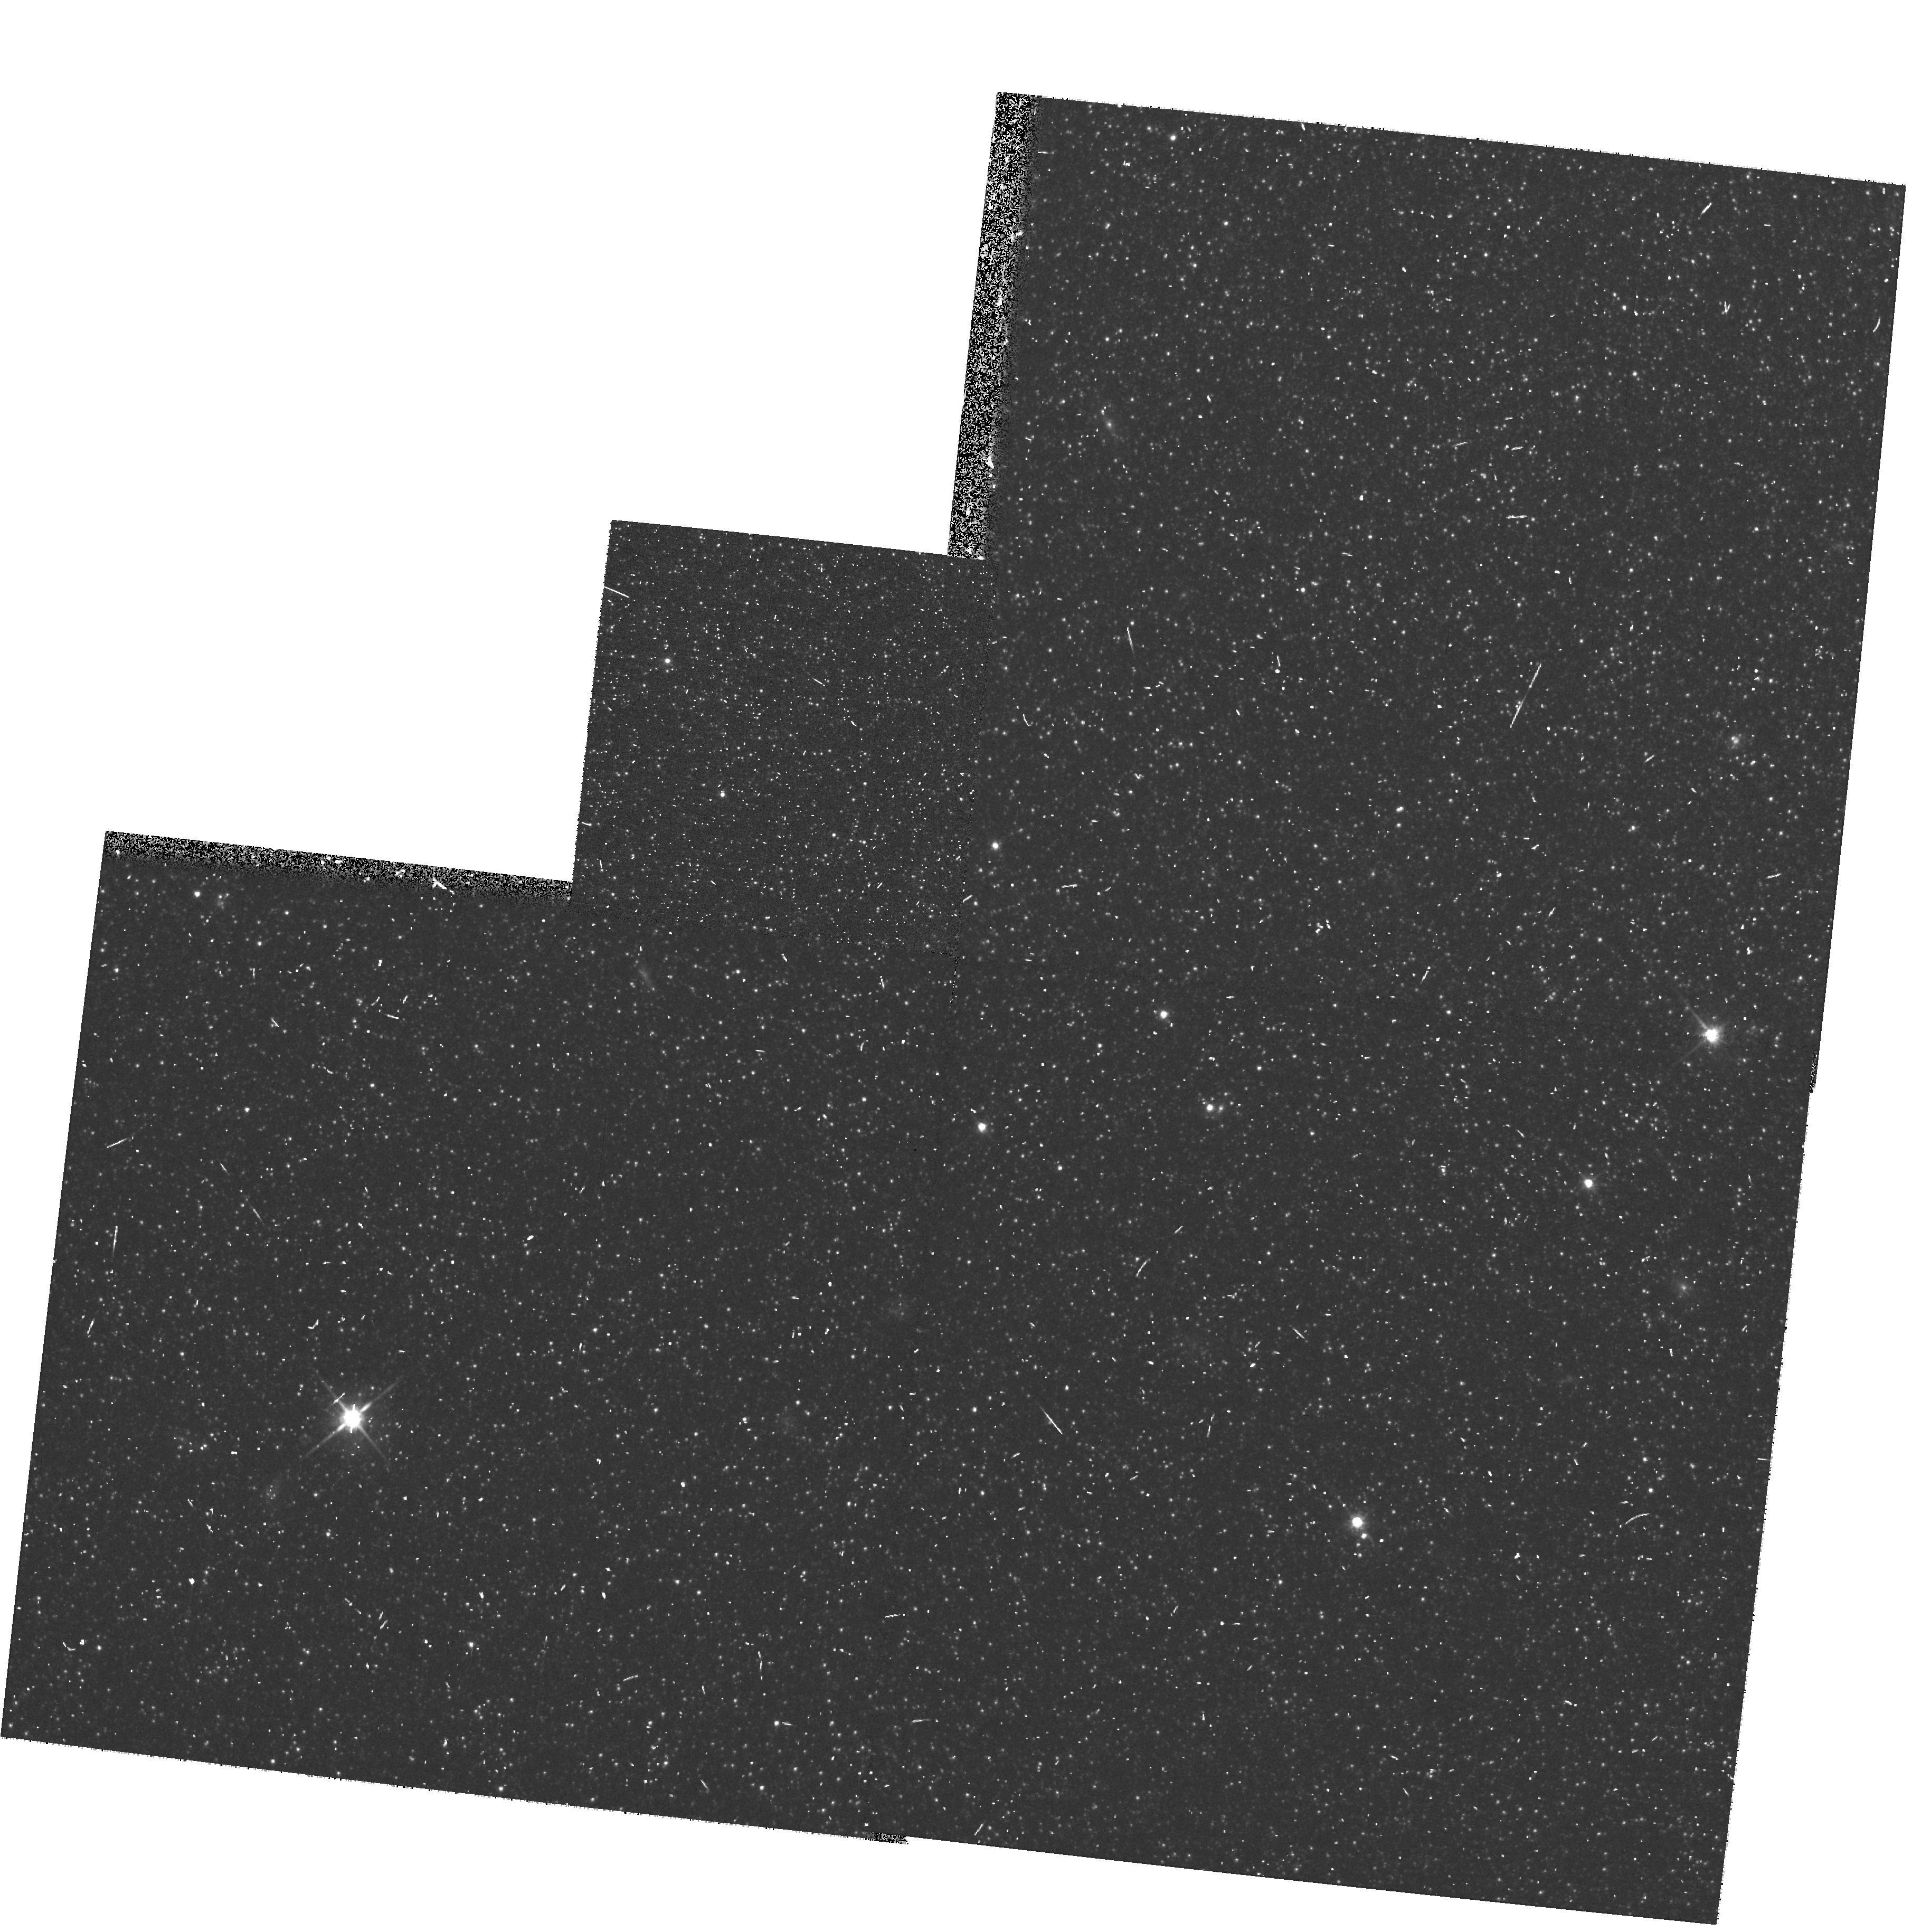
Target: M31-POS42. Instrument: WFPC2/PC. Filter: F814W. Exposure: 6 min. Observation ID: hst_10273_d4_wfpc2_pc_f814w_u92gd4

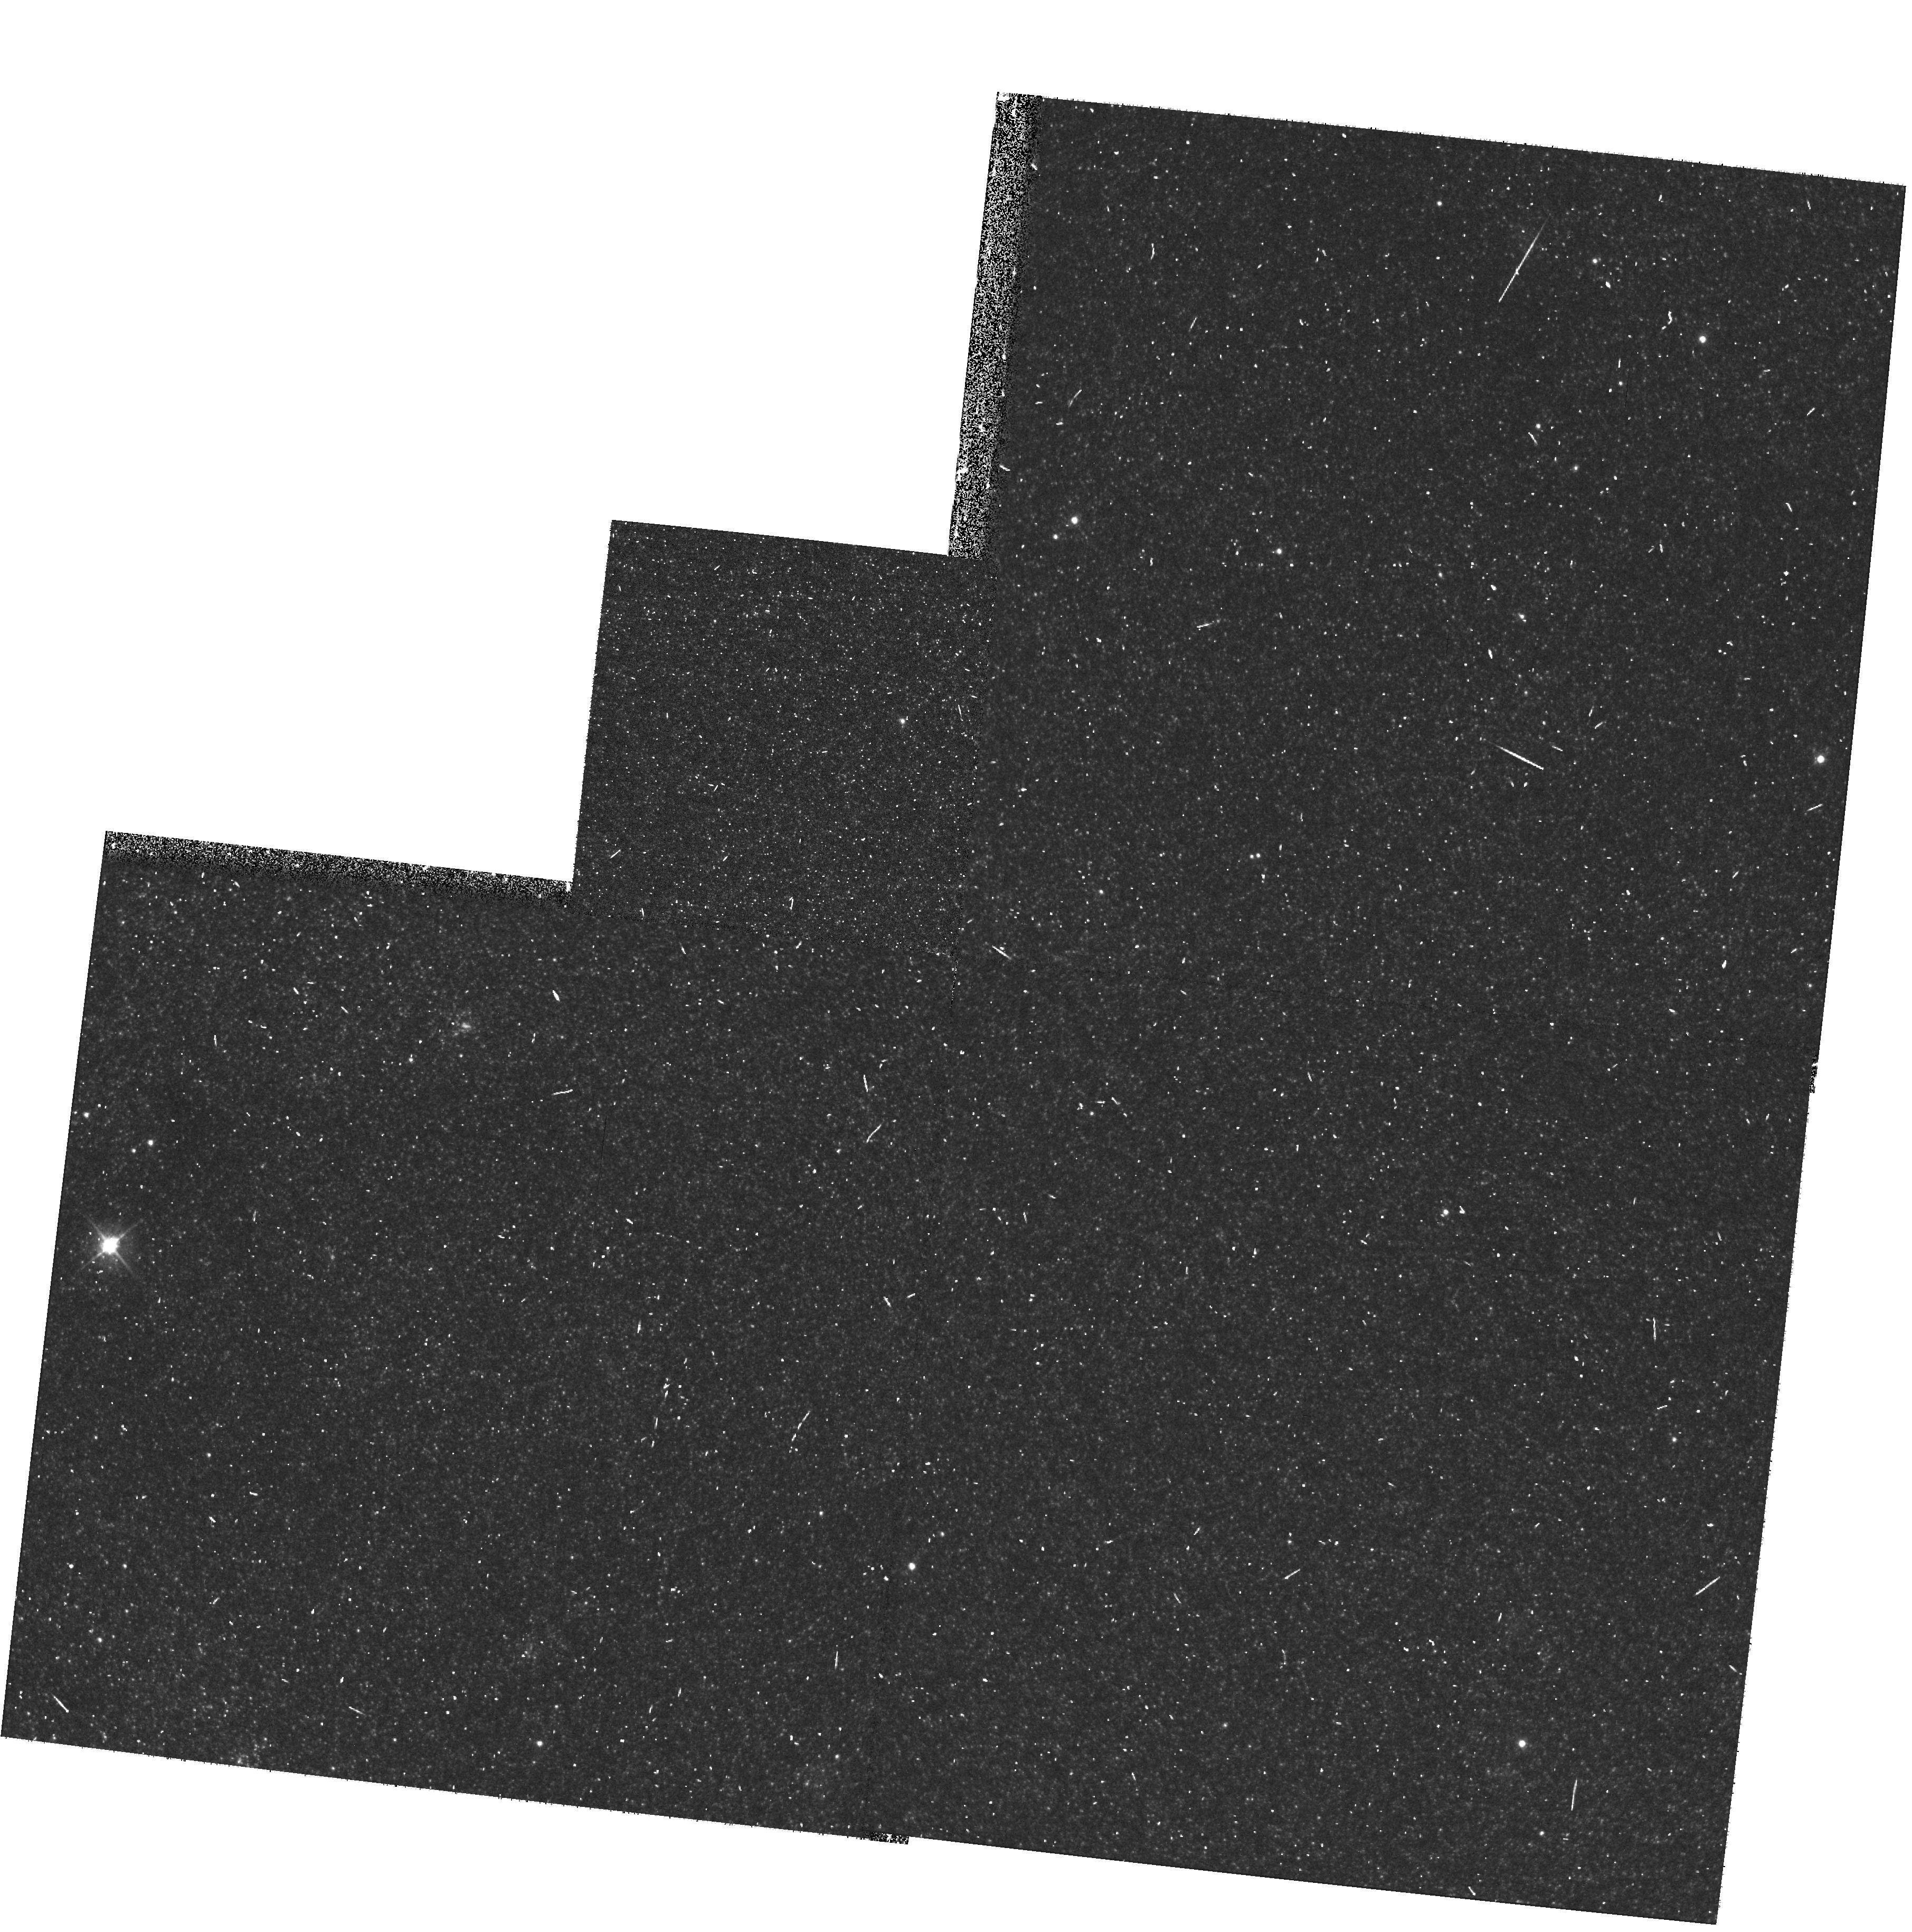
Target: M31-POS24. Instrument: WFPC2/PC. Filter: F555W. Exposure: 6 min. Observation ID: hst_10273_b8_wfpc2_pc_f555w_u92gb8

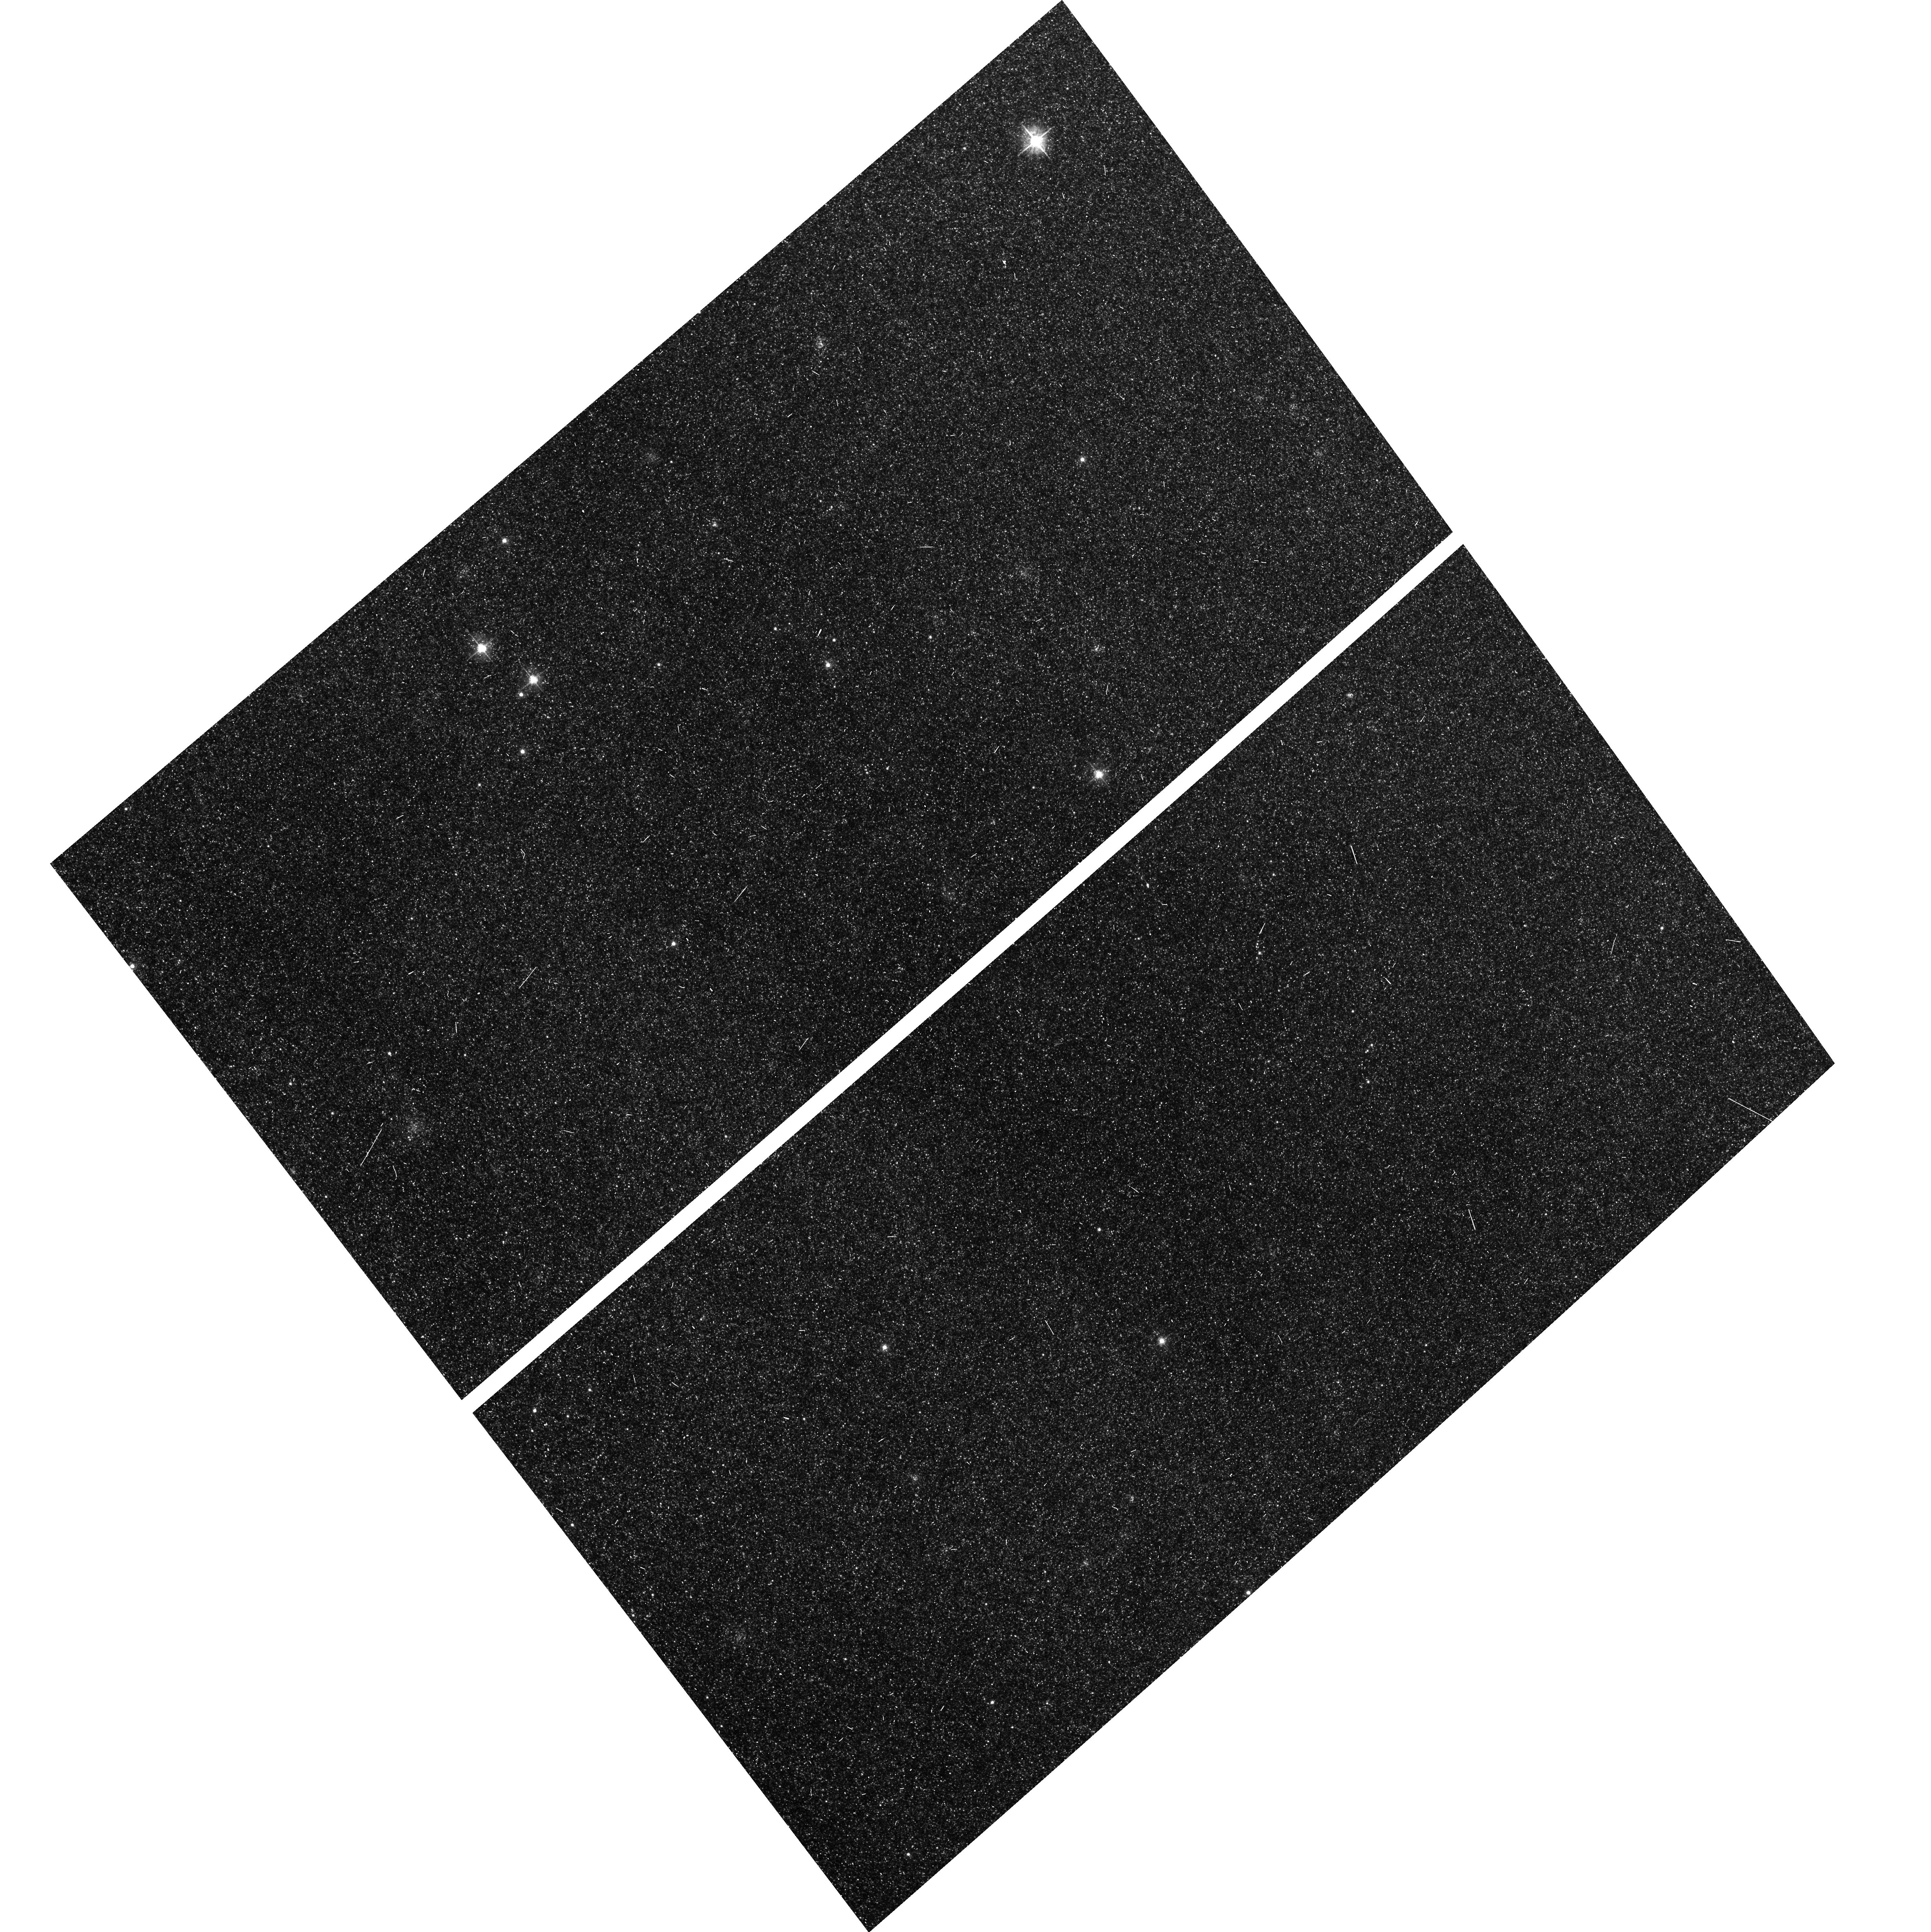
Target: M31-POS30. Instrument: ACS/WFC. Filter: F555W. Exposure: 7 min. Observation ID: hst_10273_b0_acs_wfc_f555w_j92gb0

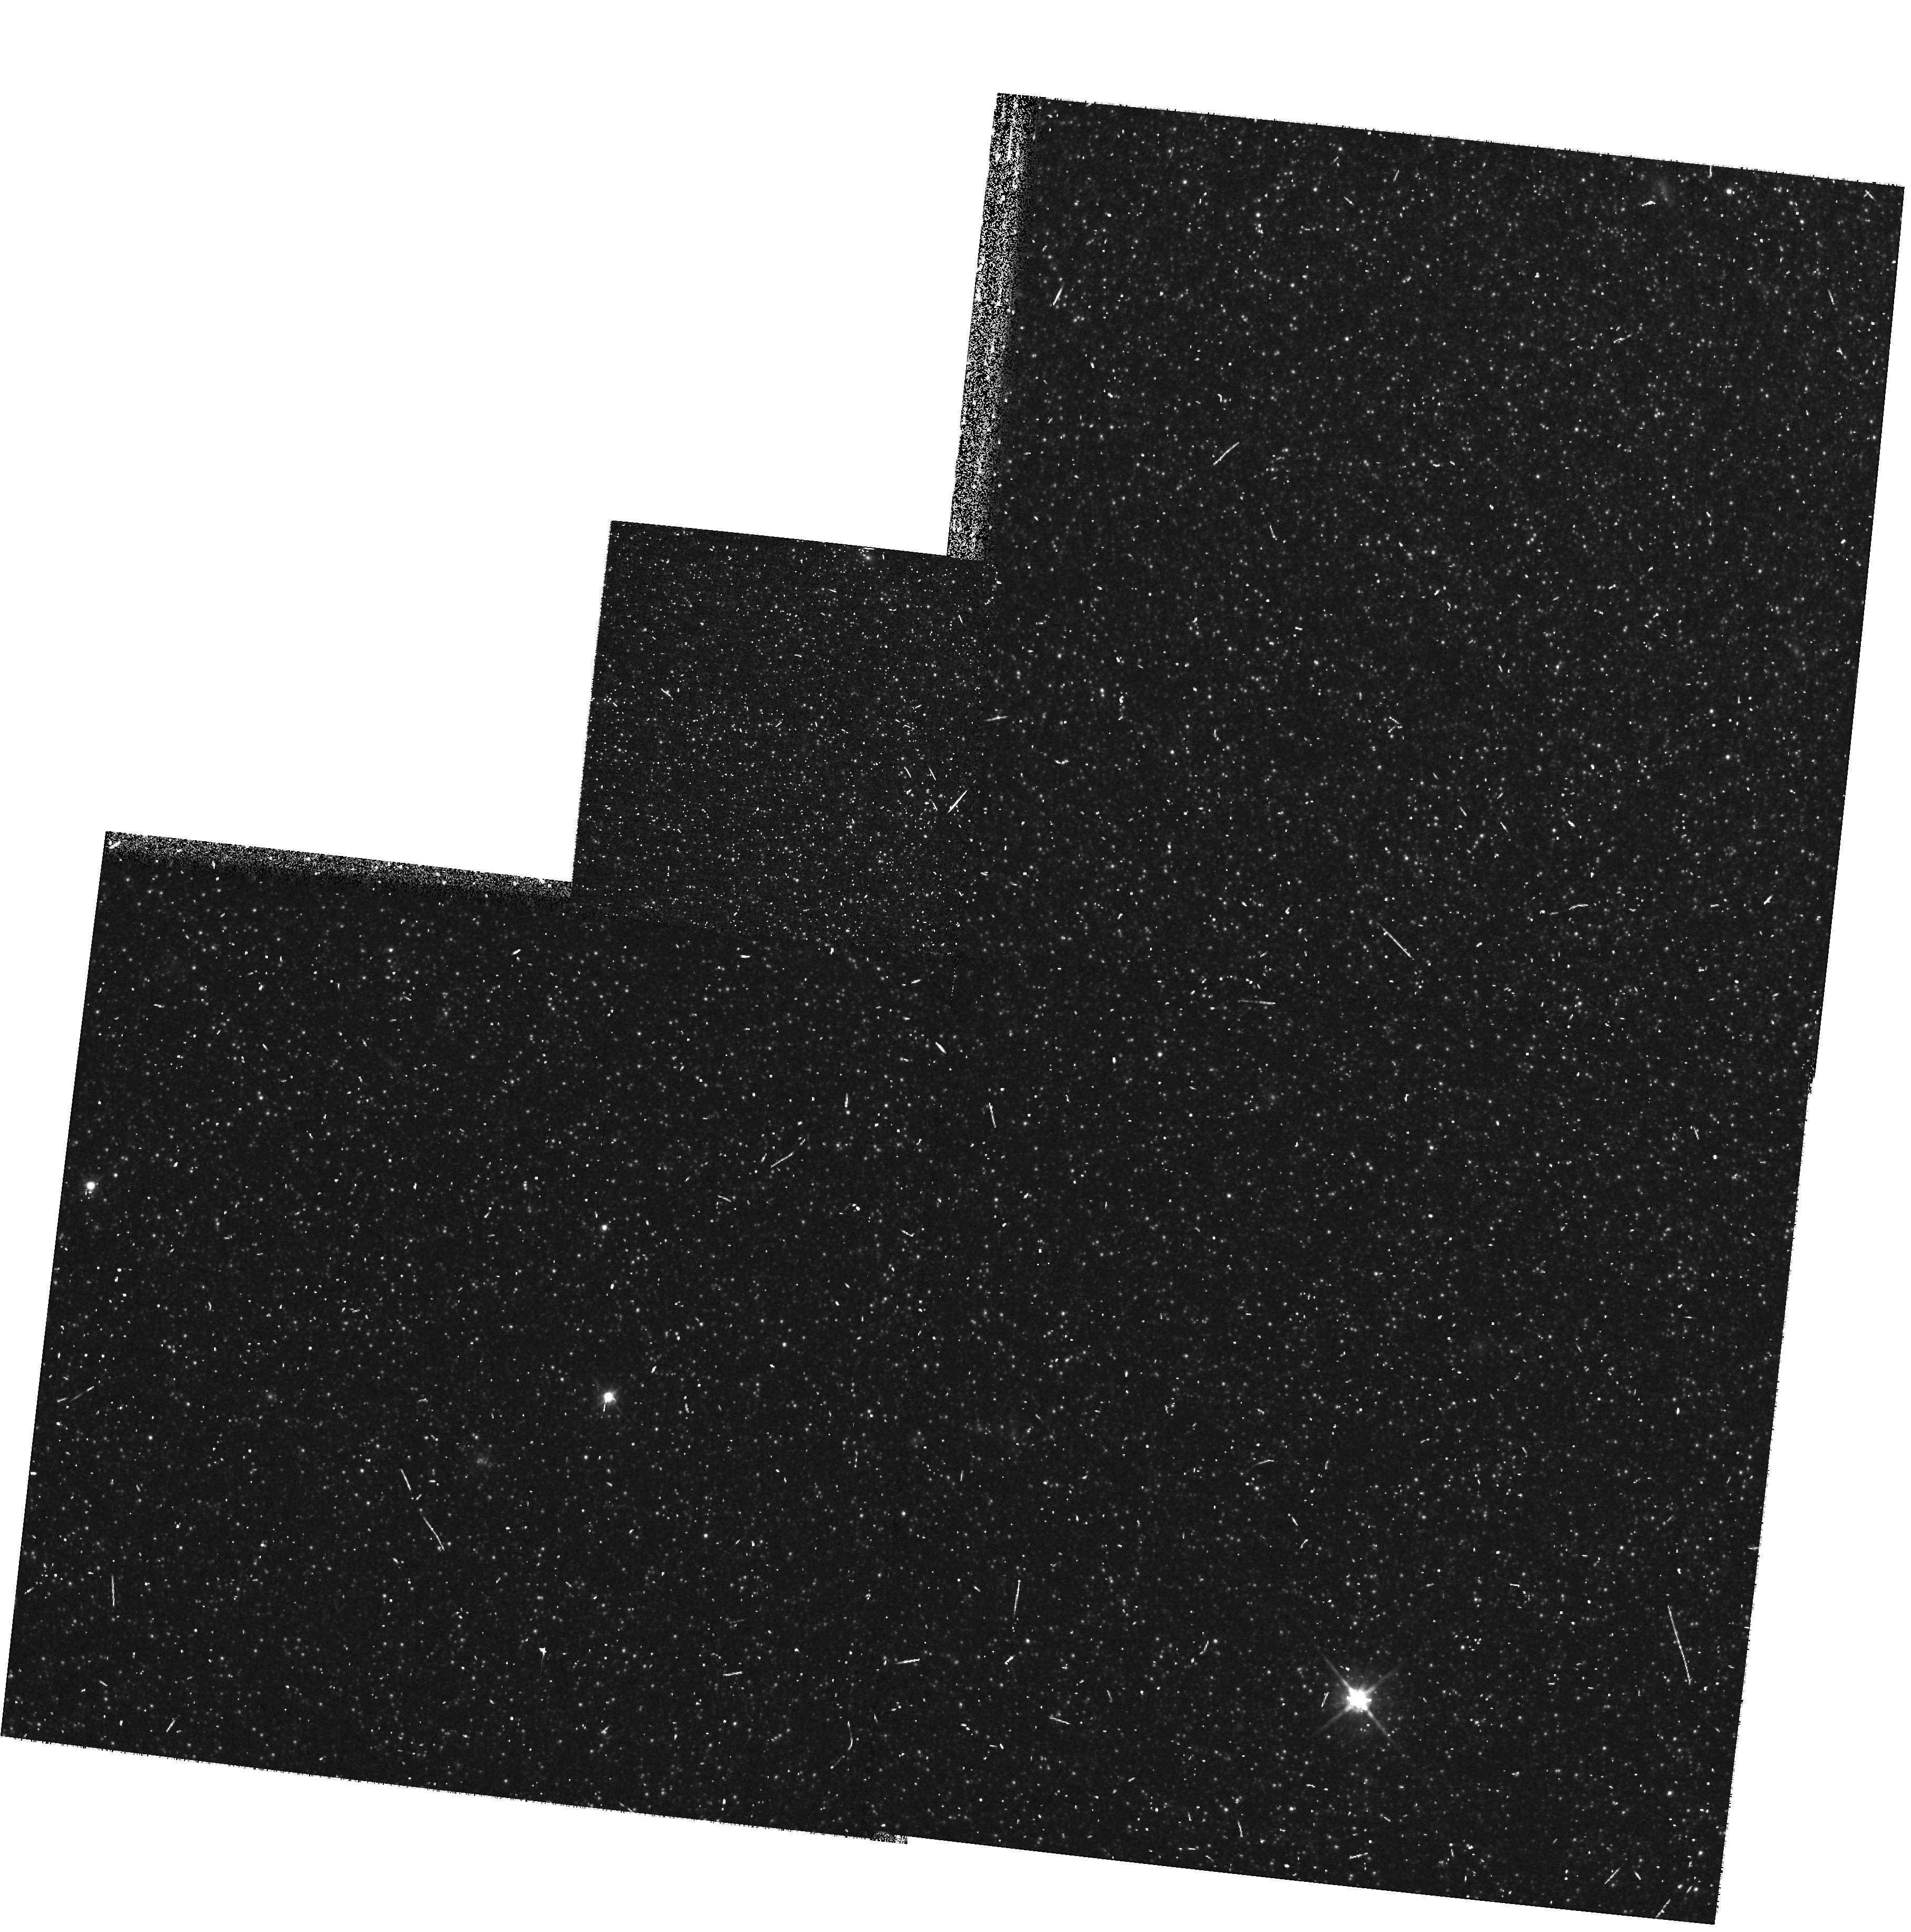
Target: M31-POS47. Instrument: WFPC2/PC. Filter: F814W. Exposure: 6 min. Observation ID: hst_10273_c6_wfpc2_pc_f814w_u92gc6

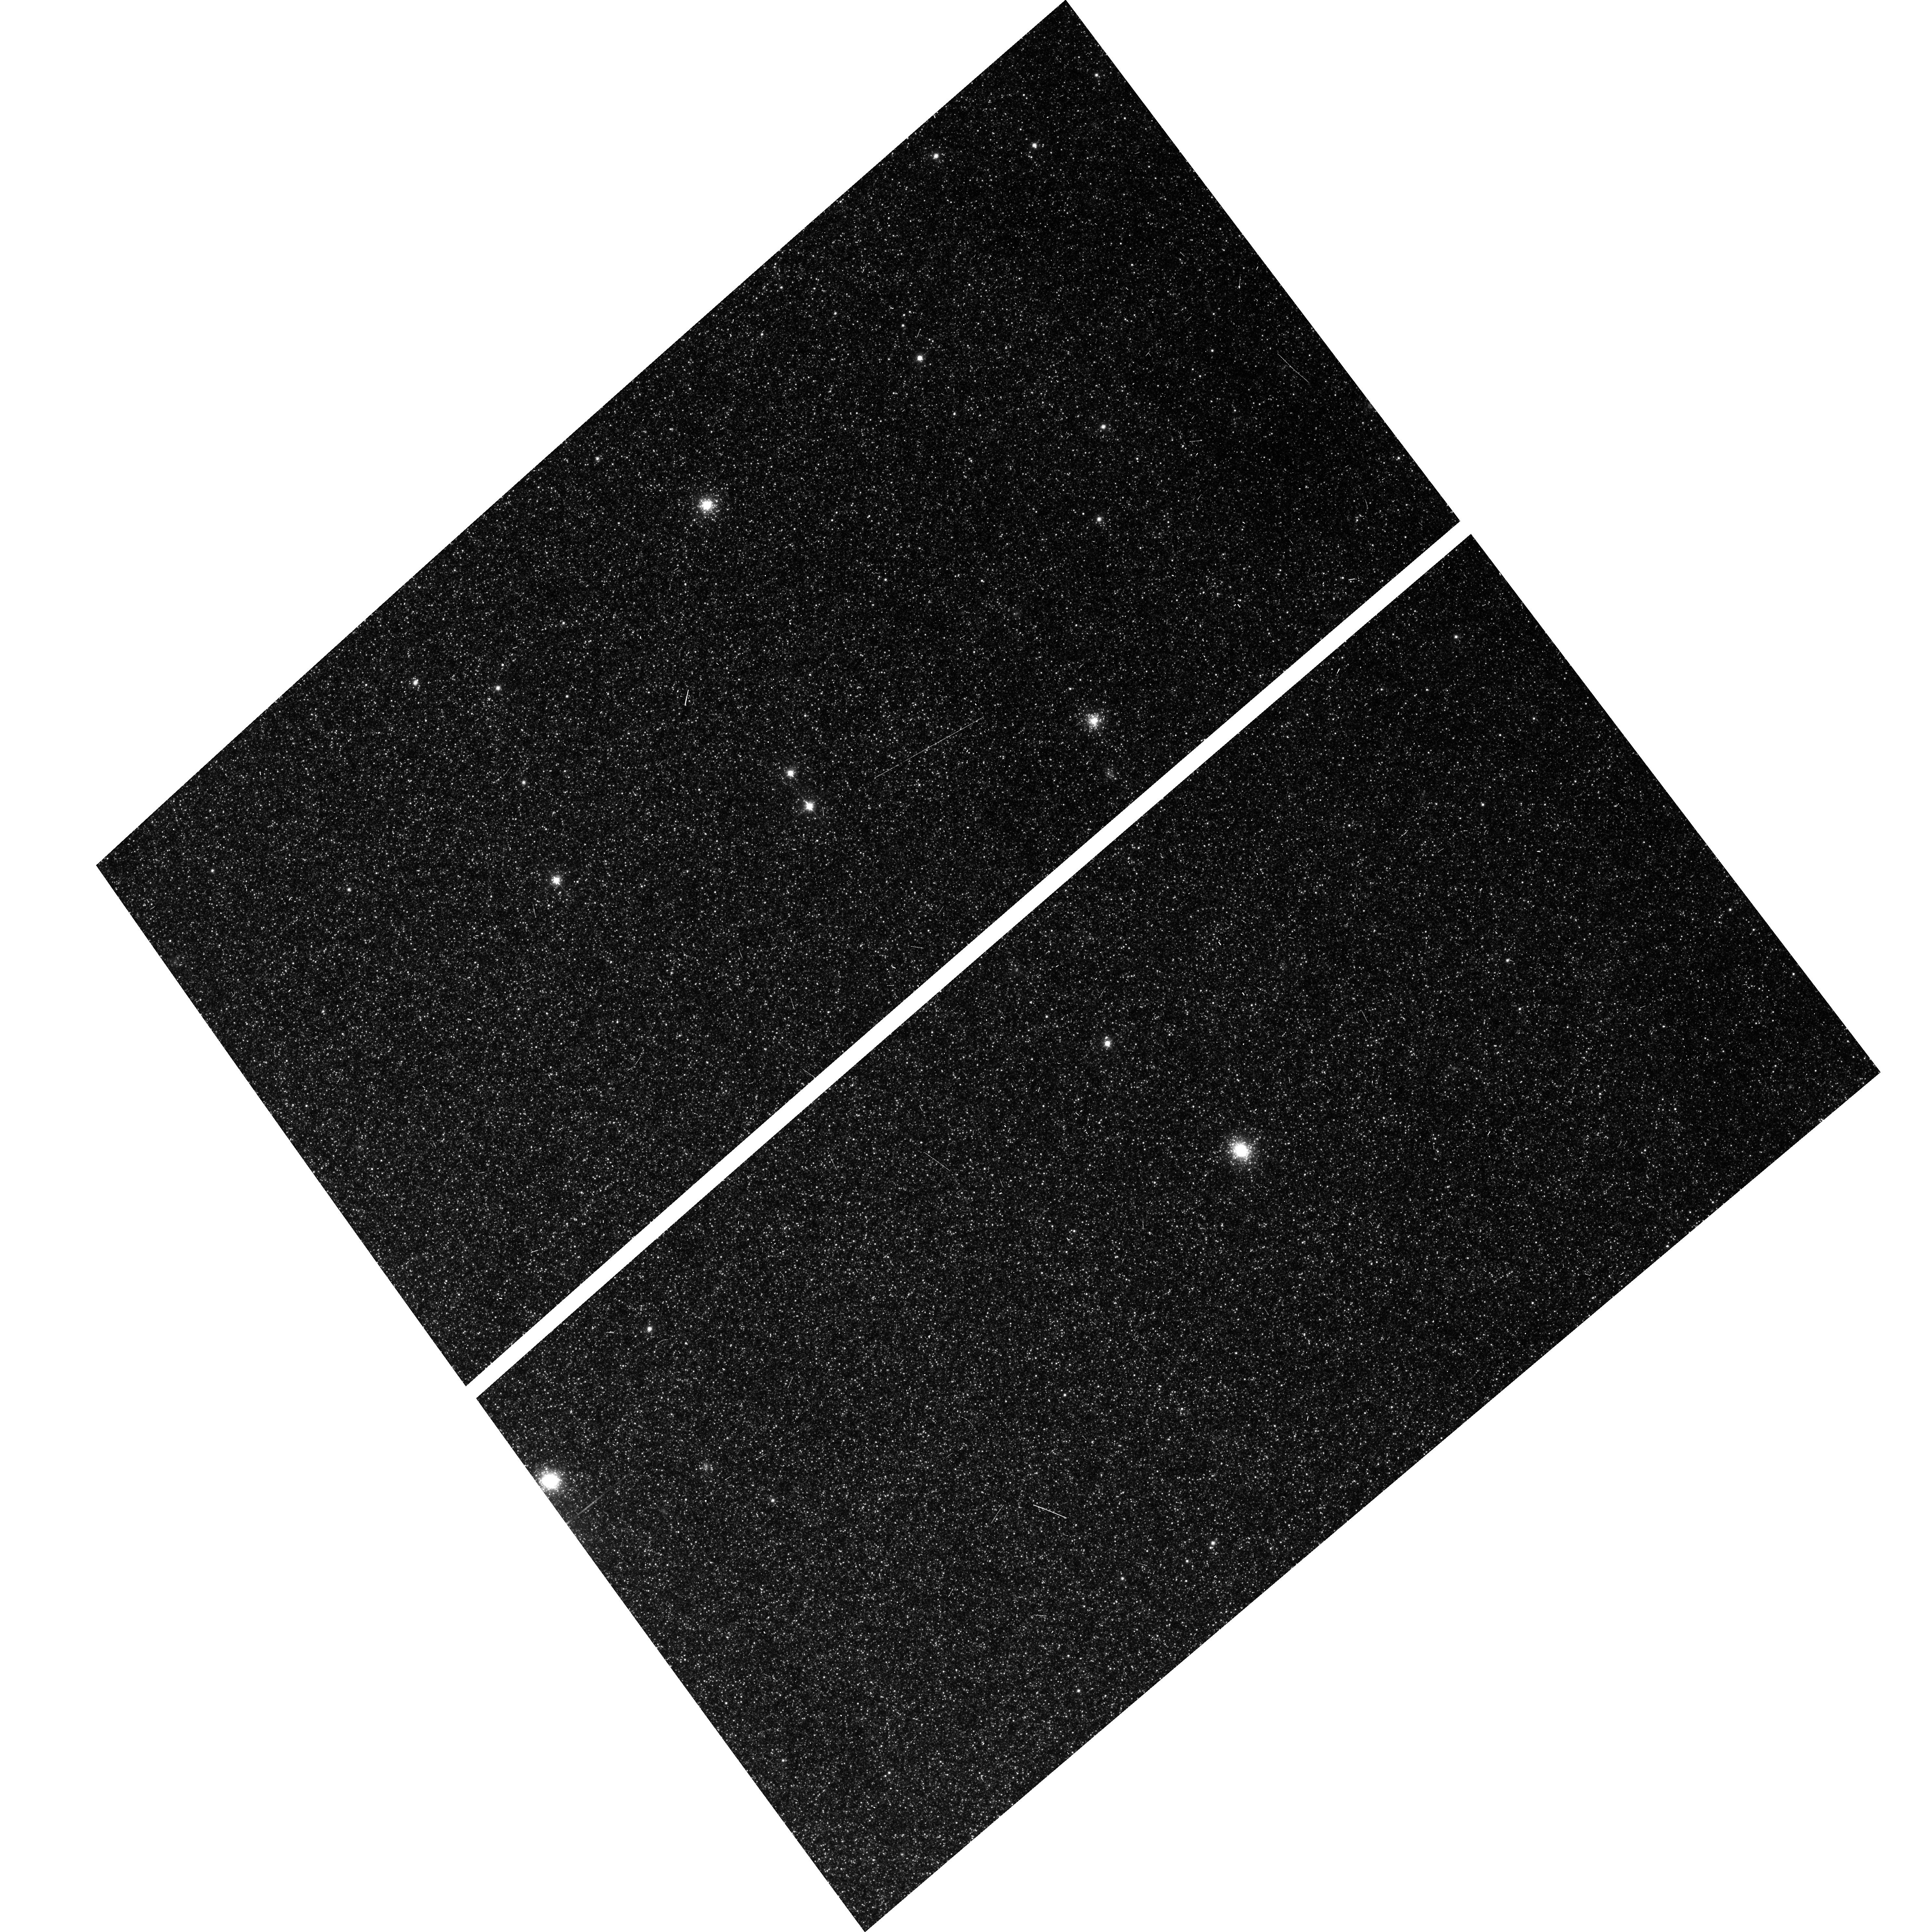
Target: M31-POS20. Instrument: ACS/WFC. Filter: F814W. Exposure: 8 min. Observation ID: hst_10273_a7_acs_wfc_f814w_j92ga7

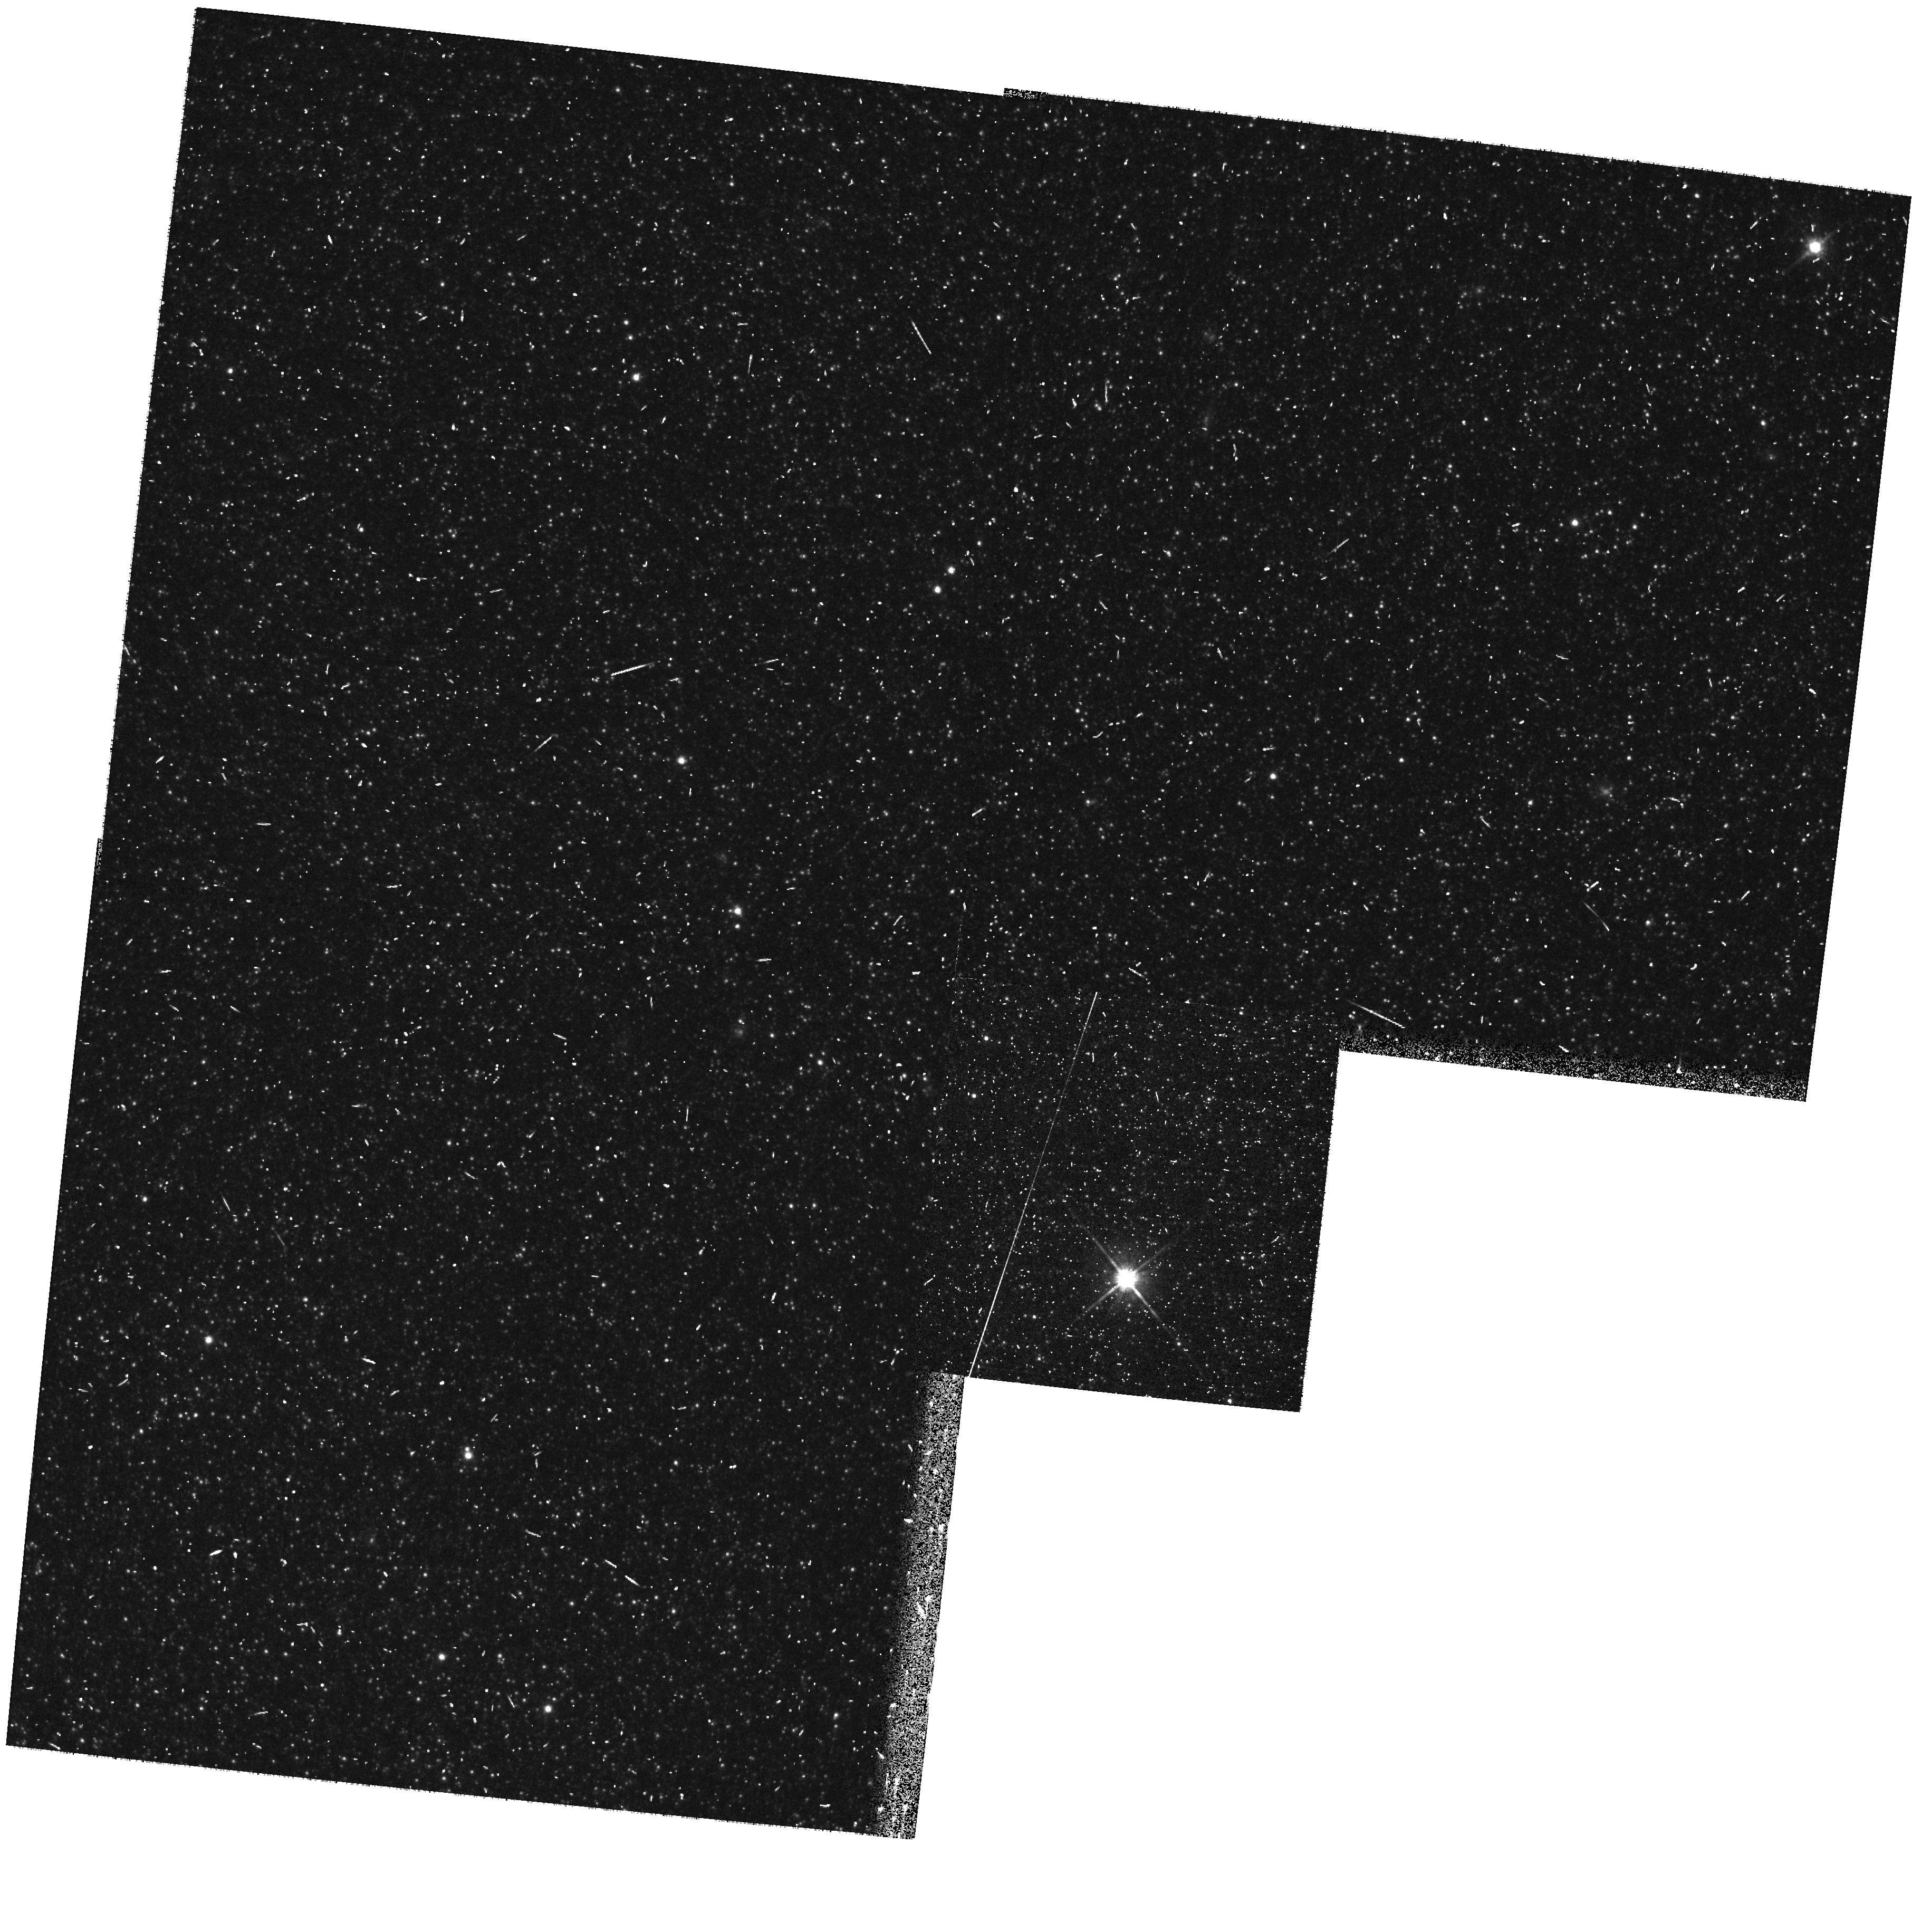
Target: M31-POS2. Instrument: WFPC2/PC. Filter: F814W. Exposure: 6 min. Observation ID: hst_10273_a1_wfpc2_pc_f814w_u92ga1

Accurately Mapping M31s Microlensing Population (PI: Crotts, Arlin P. S.)

We propose to augment an existing microlensing survey of M31 with source identifications provided by a modest amount of ACS (and WFPC2 parallel) observations to yield an accurate measurement of the masses responsible for microlensing in M31, and presumably much of its dark matter. The main benefit of these data is the determination of the physical (or "einstein") timescale of each microlensing event, rather than an effective ("FWHM") timescale, allowing masses to be determined more than twice as accurately as without HST data. The einstein timescale is the ratio of the lensing cross-sectional radius and relative velocities. Velocities are known from kinematics, and the cross-section is directly proportional to the (unknown) lensing mass. We cannot easily measure these quantities without knowing the amplification, hence the baseline magnitude, which requires the resolution of HST to find the source star. This makes a crucial difference because M31 lens m ass determinations can be more accurate than those towards the Magellanic Clouds through our Galaxy's halo (for the same number of microlensing events) due to the better constrained geometry in the M31 microlensing situation. Furthermore, our larger survey, just completed, should yield at least 100 M31 microlensing events, more than any Magellanic survey. A small amount of ACS+WFPC2 imaging will deliver the potential of this large database (about 350 nights). For the whole survey (and a delta-function mass distribution) the mass error should approach only about 15%, or about 6% error in slope for a power-law distribution. These results will better allow us to pinpoint the lens halo fraction, and the shape of the halo lens spatial distribution, and allow generalization/comparison of the nature of halo dark matter in spiral galaxies. In addition, we will be able to establish the baseline magnitude for about 50, 000 variable stars, as well as measure an unprecedentedly deta iled color-magnitude diagram and luminosity function over much of M31.